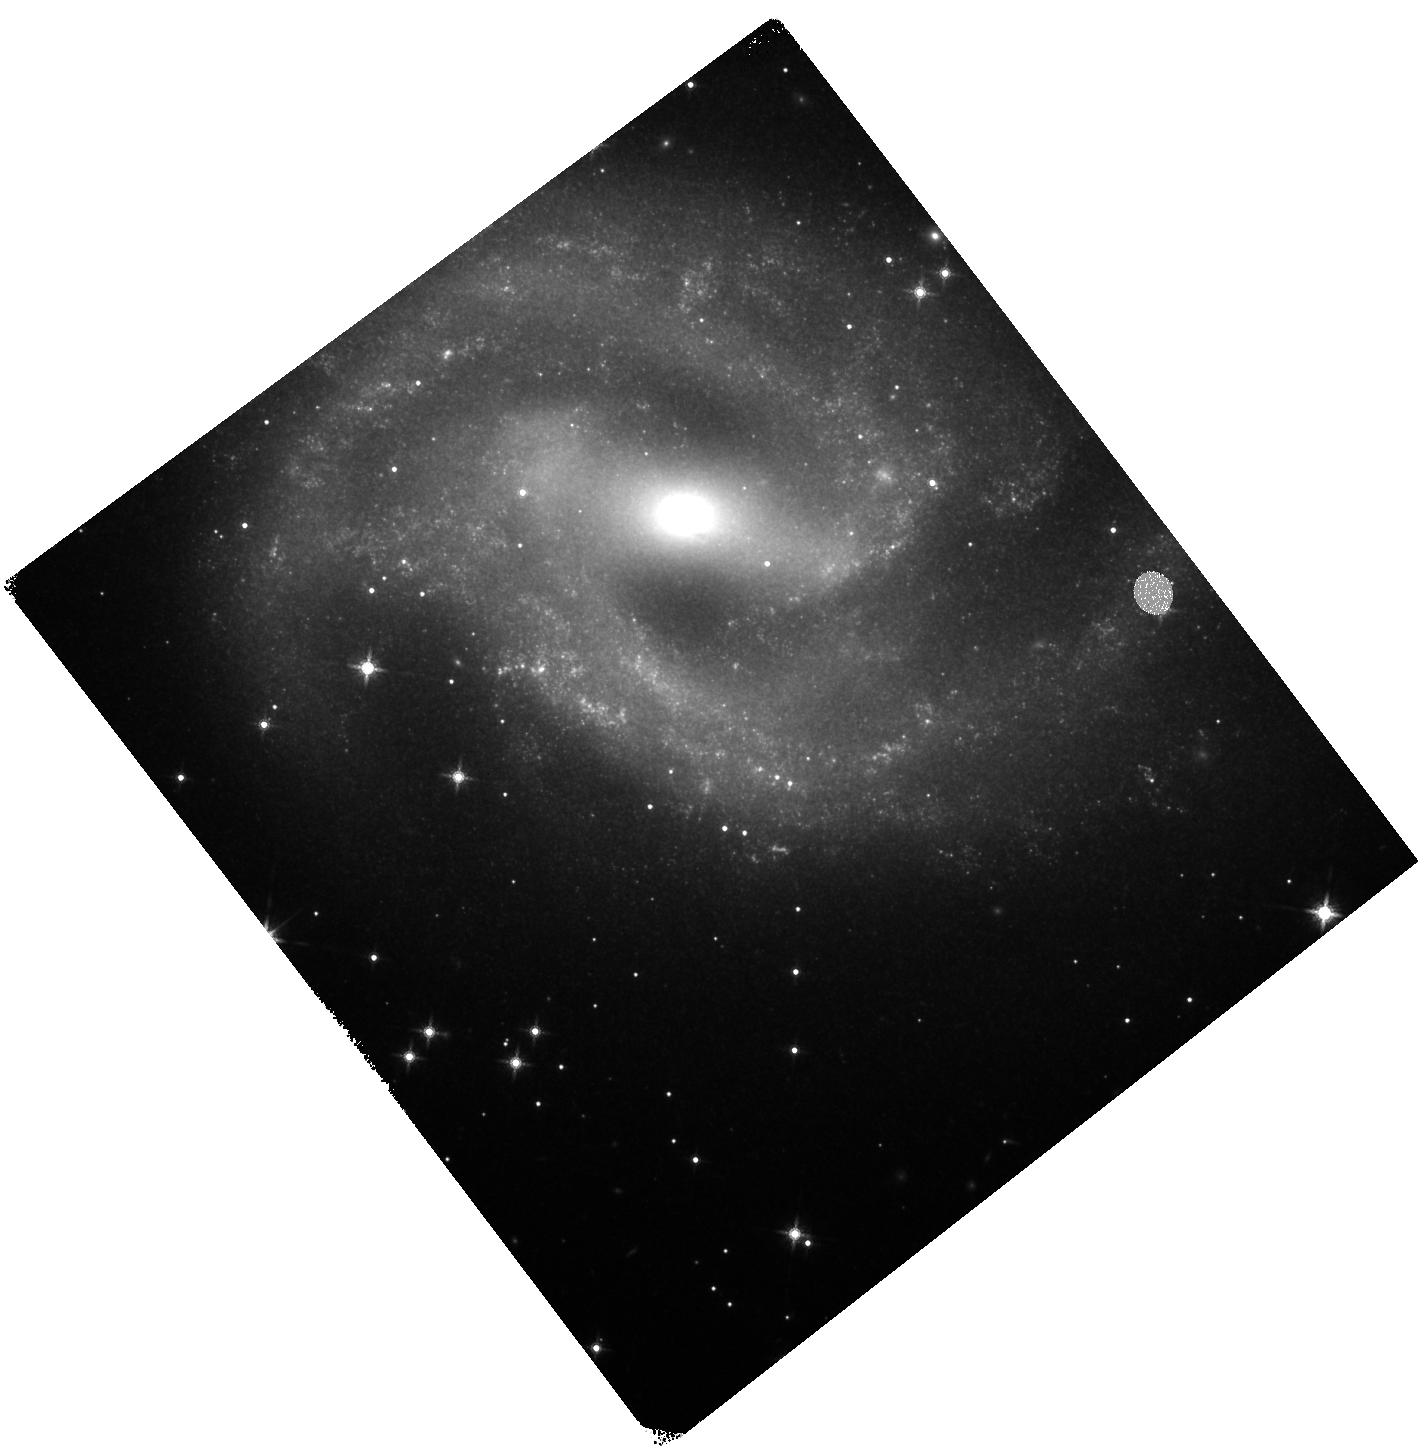
Target: SN-2018GV. Instrument: WFC3/IR. Filter: F160W. Exposure: 18 min. Observation ID: hst_15693_03_wfc3_ir_f160w_idz003

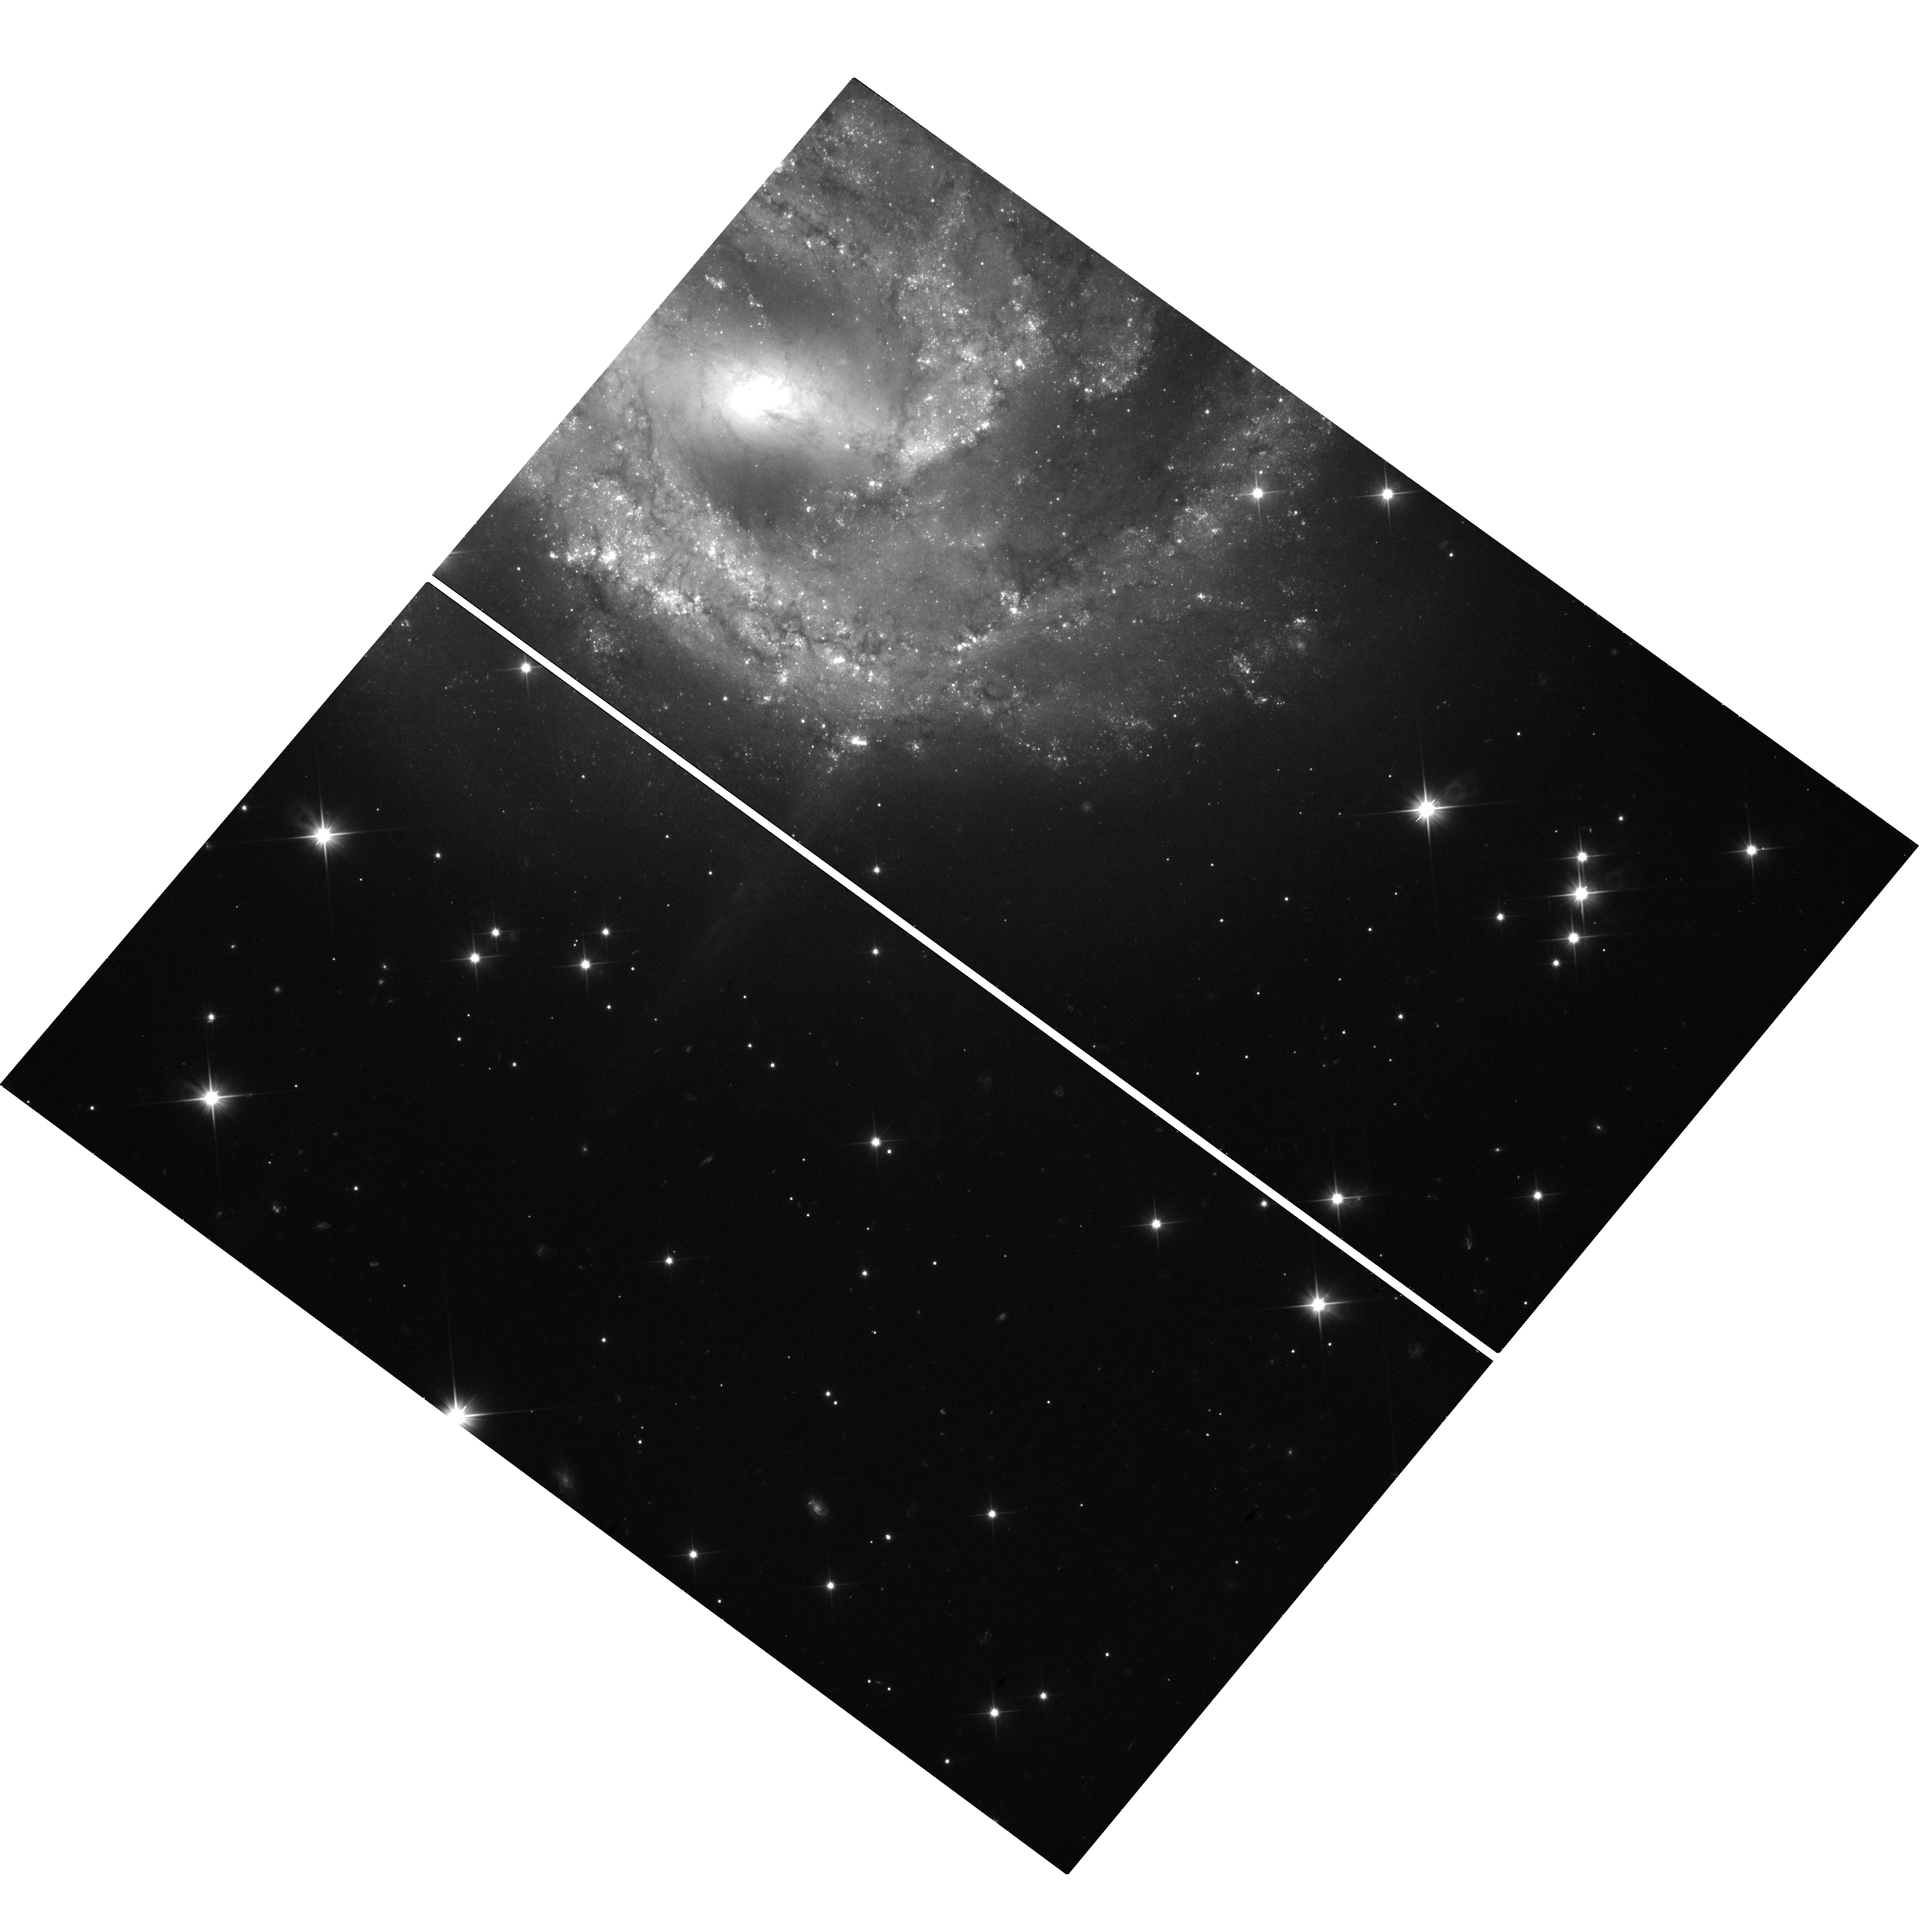
Target: SN-2018GV. Instrument: WFC3/UVIS. Filter: F350LP. Exposure: 19 min. Observation ID: hst_15693_01_wfc3_uvis_f350lp_idz001

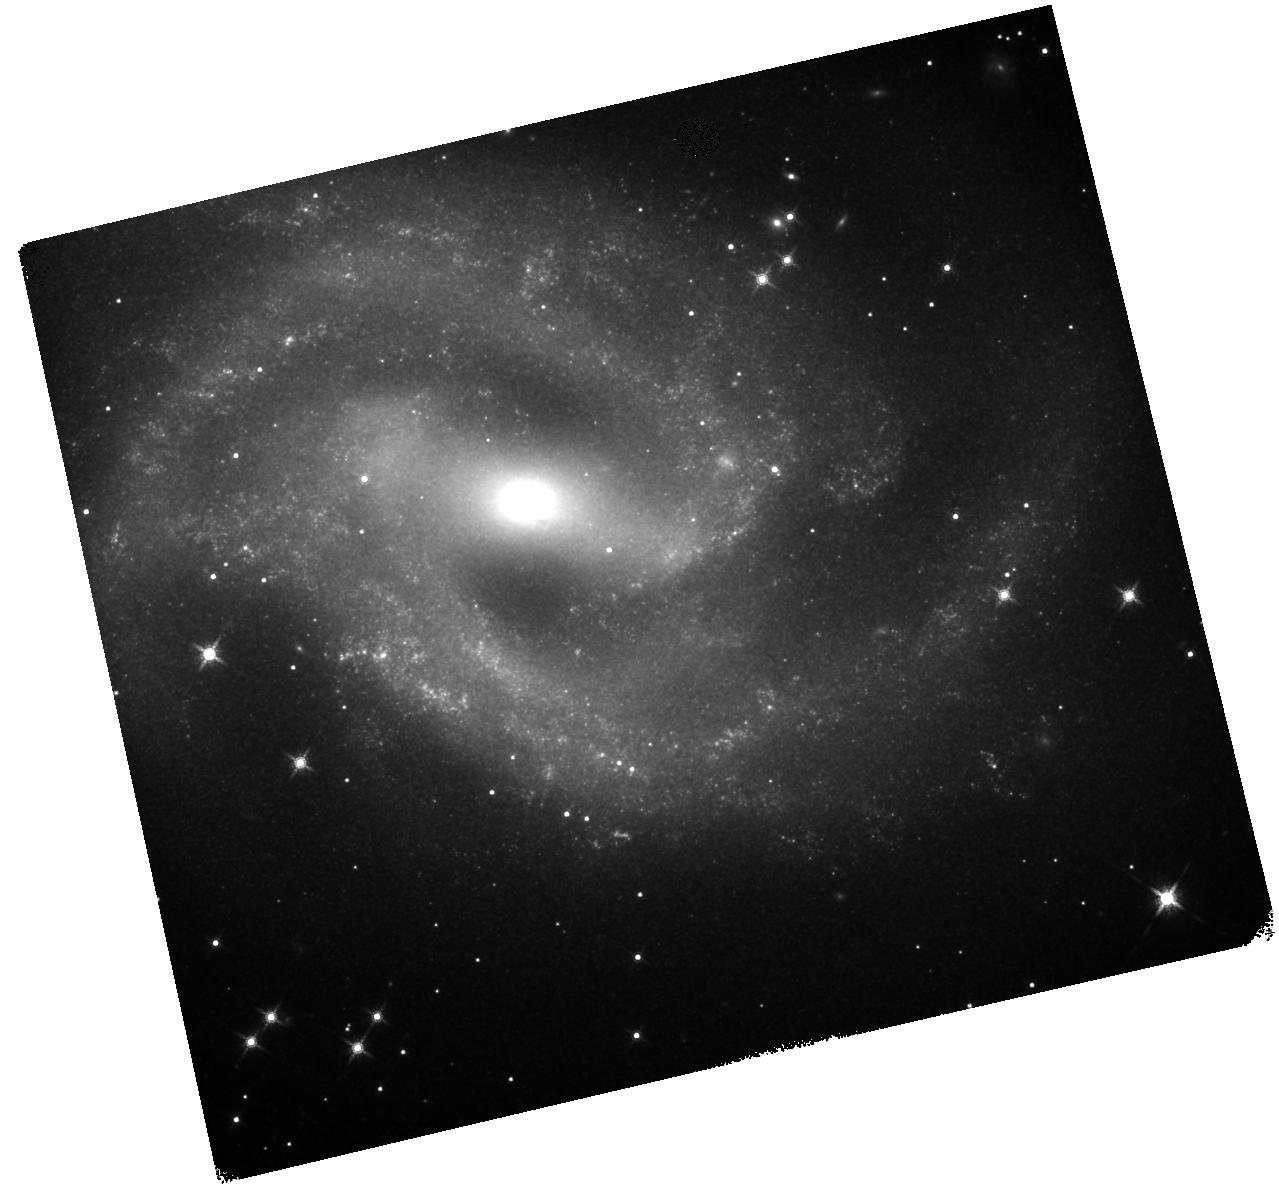
Target: SN-2018GV. Instrument: WFC3/IR. Filter: F160W. Exposure: 18 min. Observation ID: hst_15693_05_wfc3_ir_f160w_idz005

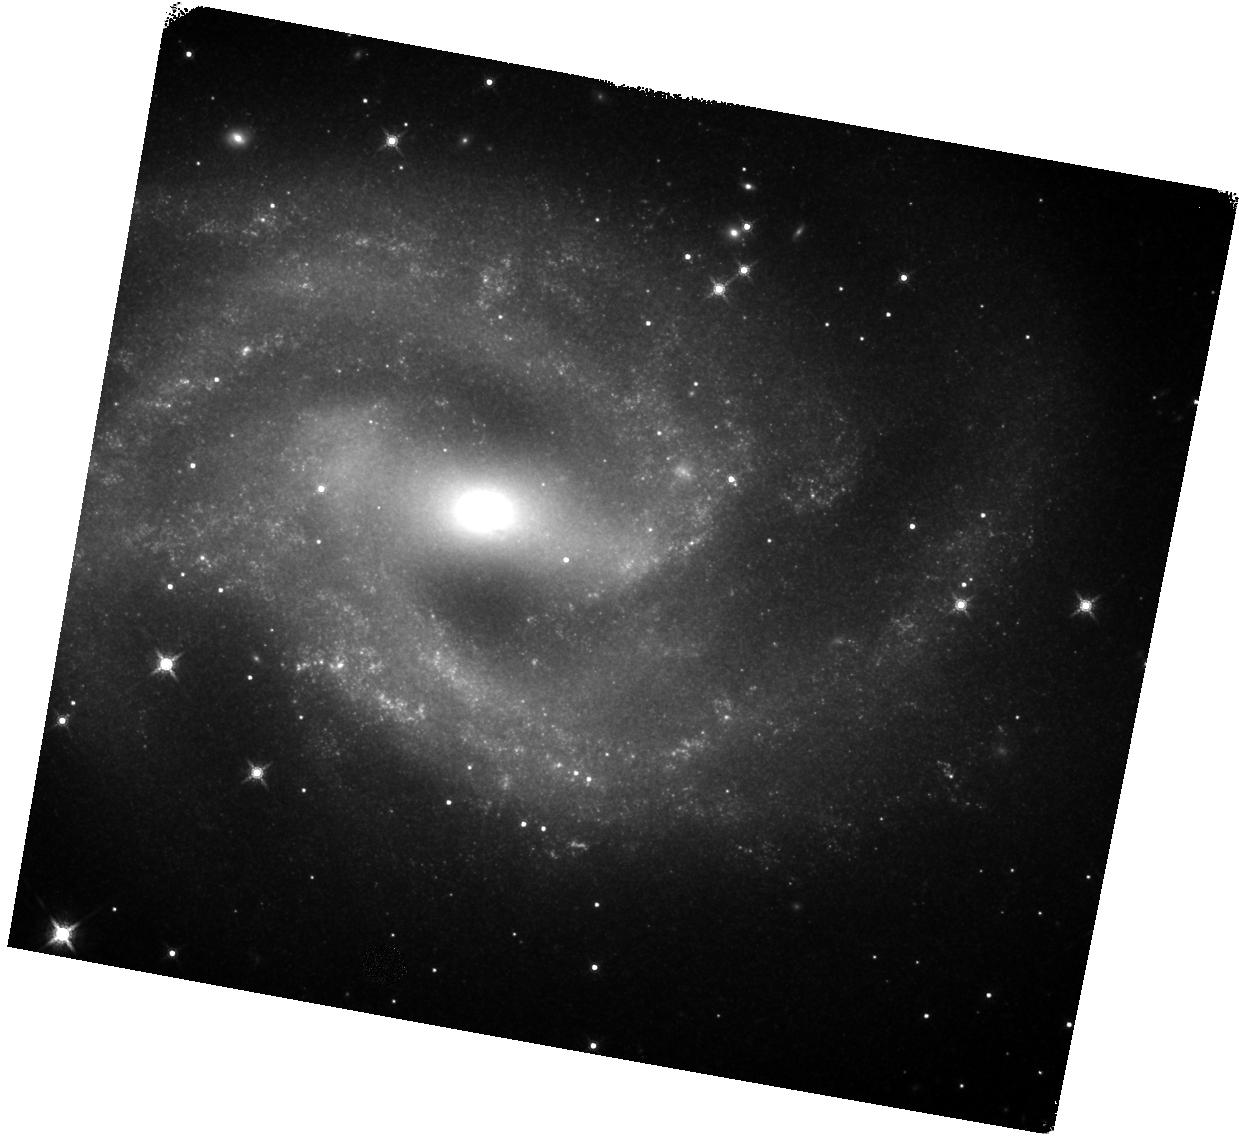
Target: SN-2018GV. Instrument: WFC3/IR. Filter: F160W. Exposure: 18 min. Observation ID: hst_15693_02_wfc3_ir_f160w_idz002

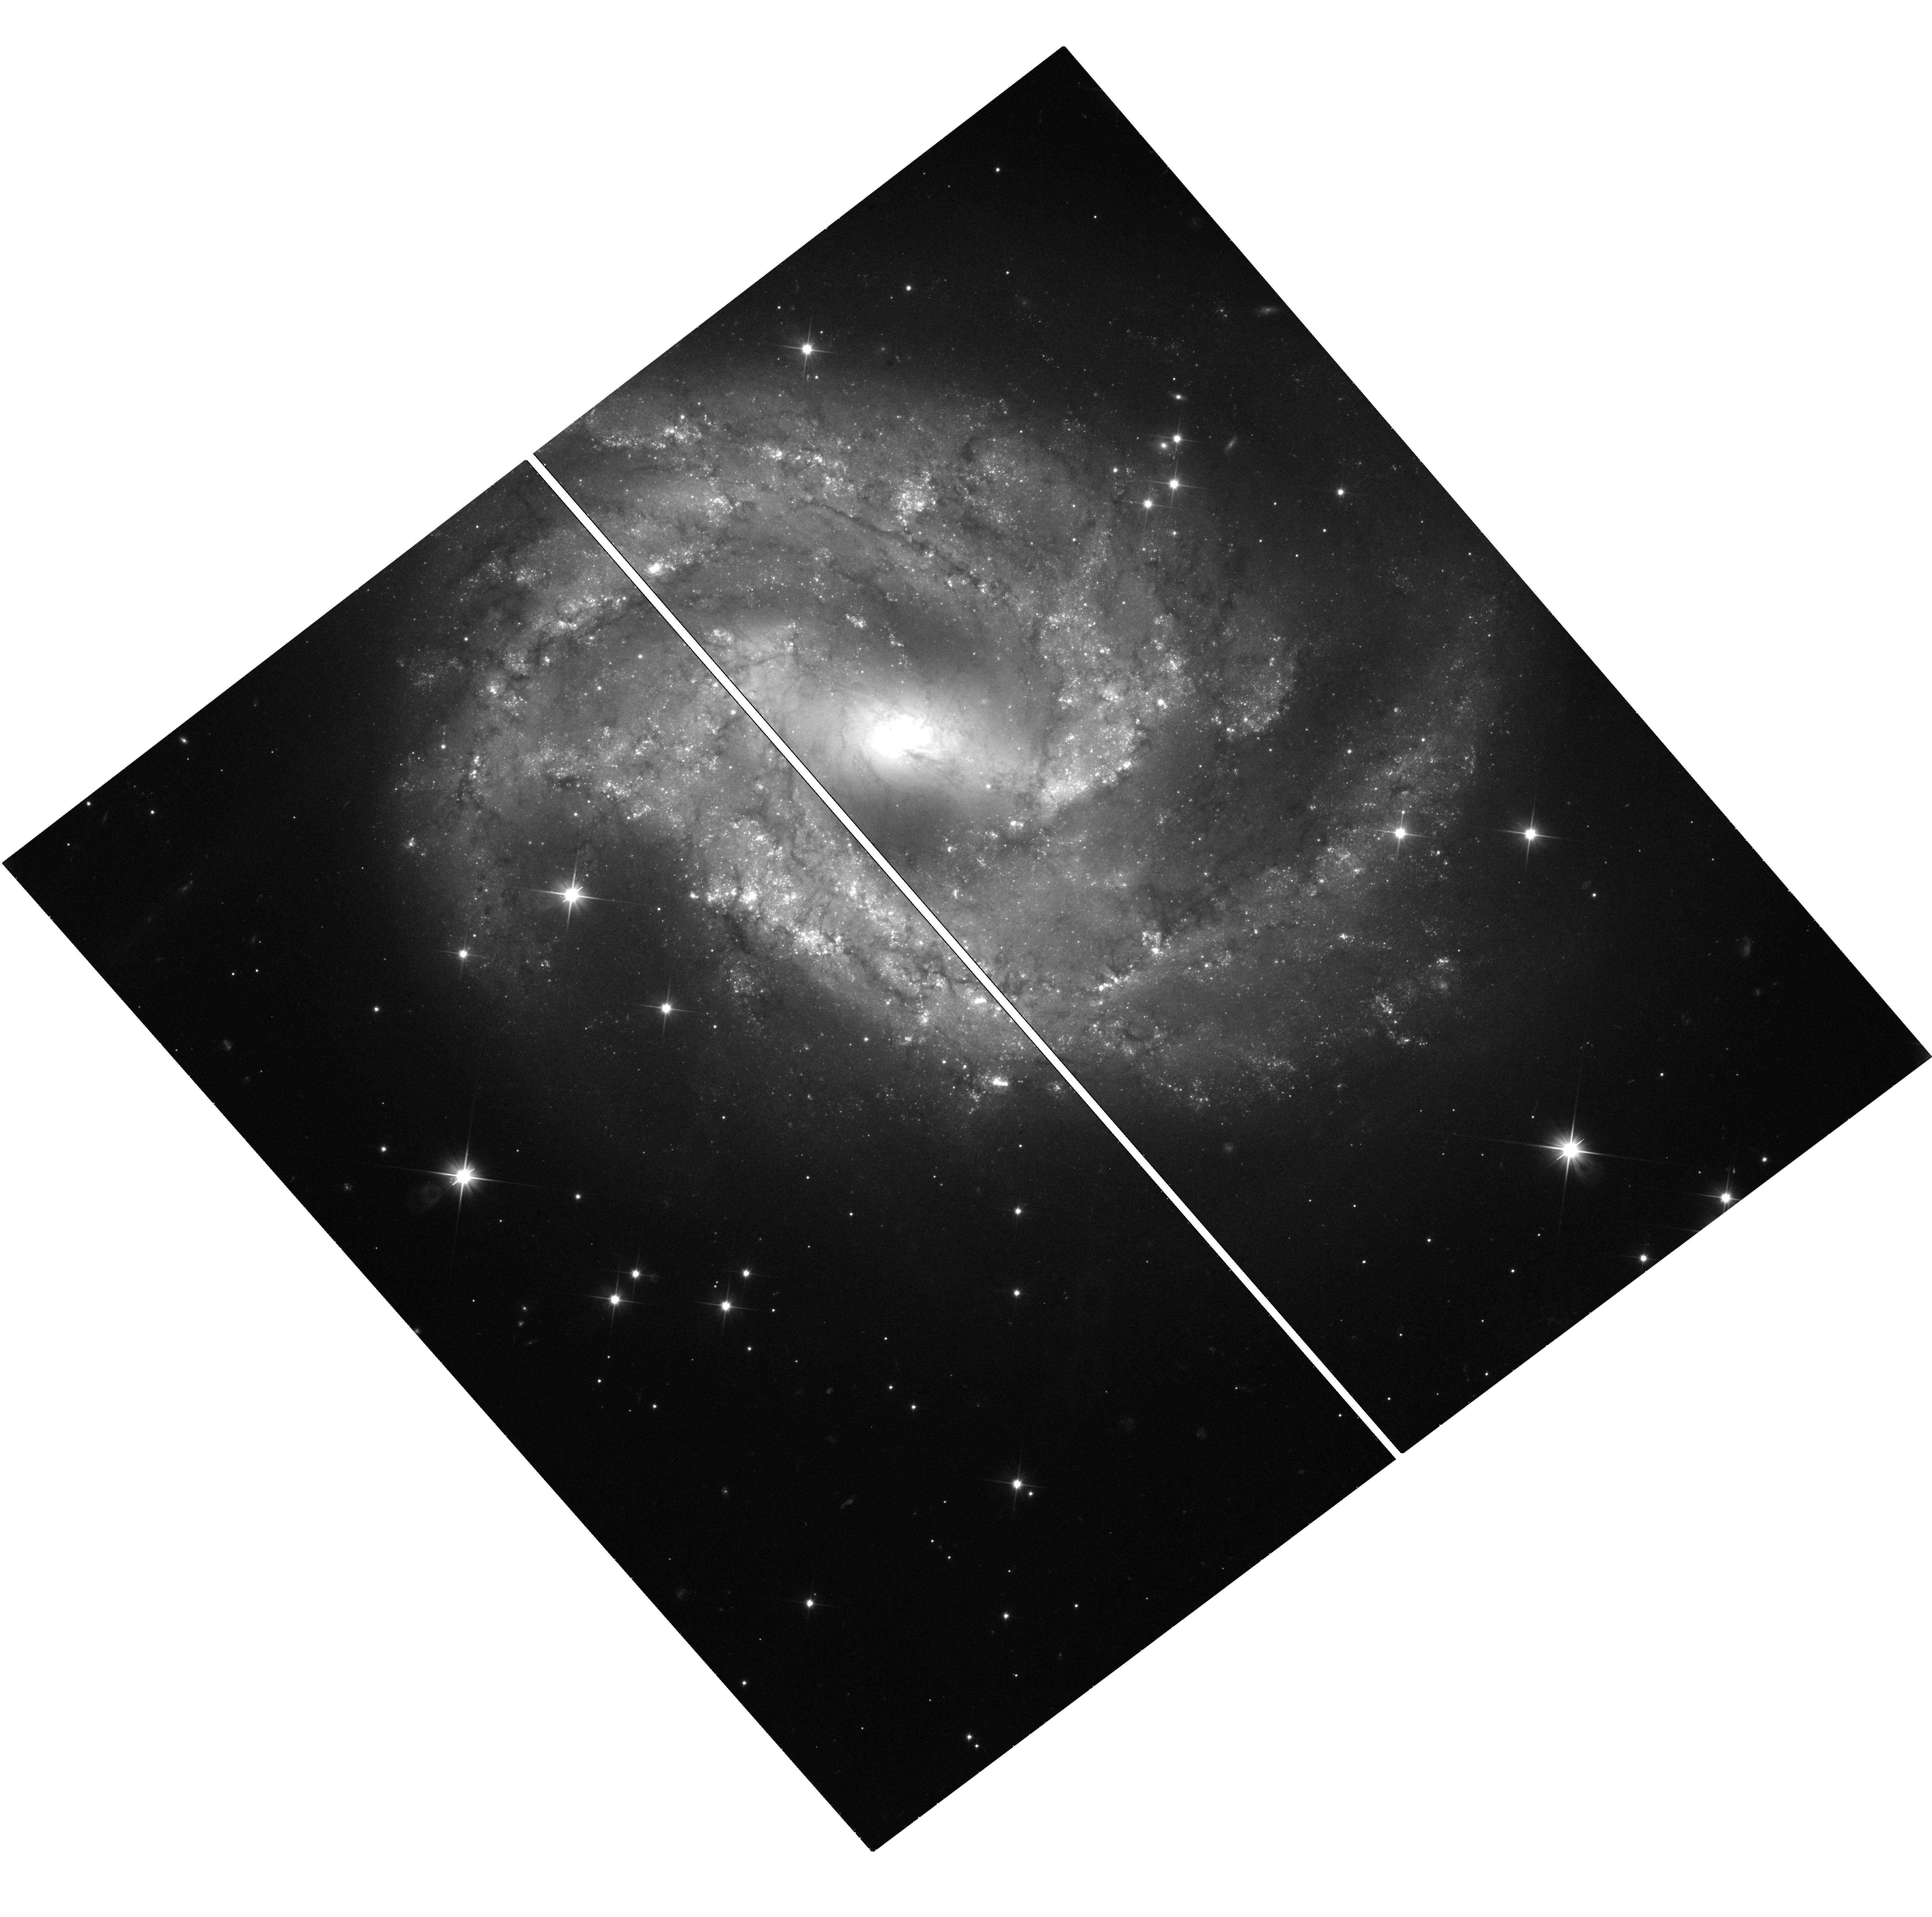
Target: SN-2018GV. Instrument: WFC3/UVIS. Filter: F350LP. Exposure: 19 min. Observation ID: hst_15693_03_wfc3_uvis_f350lp_idz003

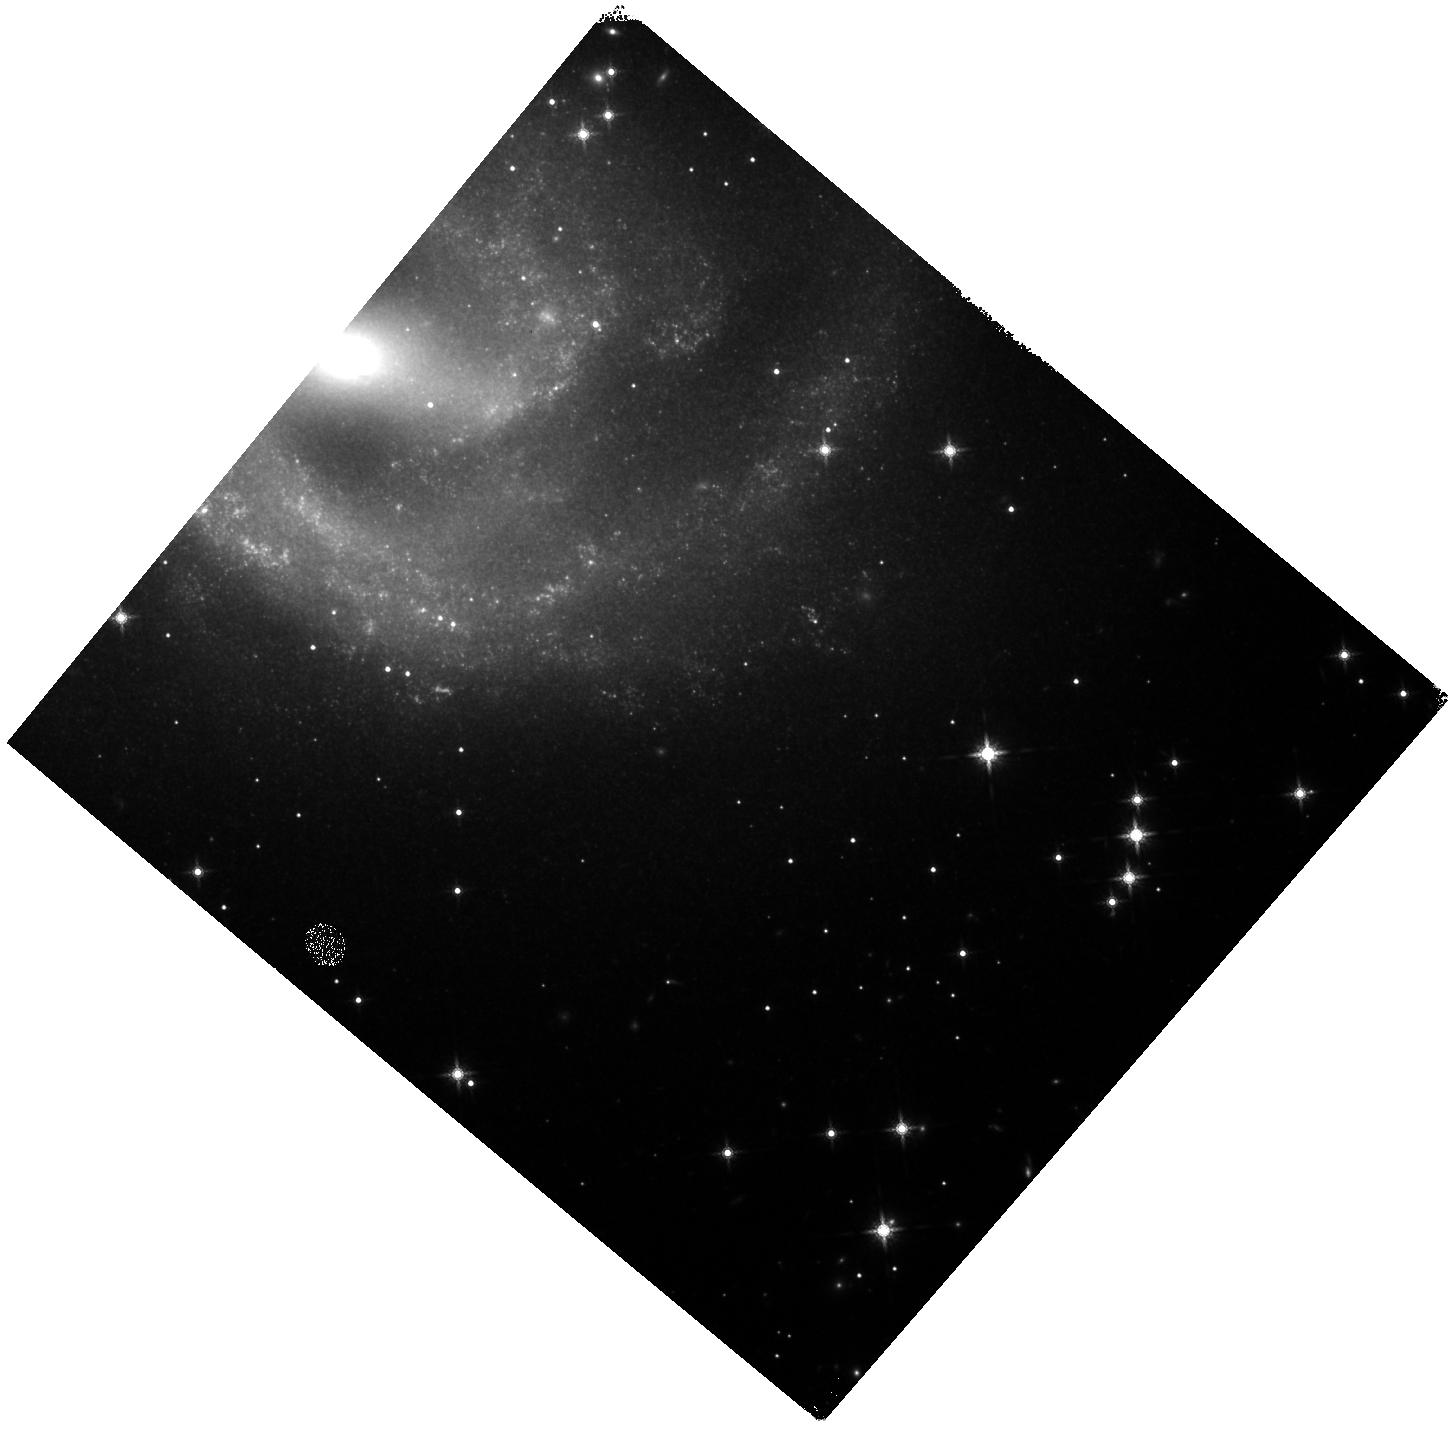
Target: SN-2018GV. Instrument: WFC3/IR. Filter: F160W. Exposure: 18 min. Observation ID: hst_15693_01_wfc3_ir_f160w_idz001

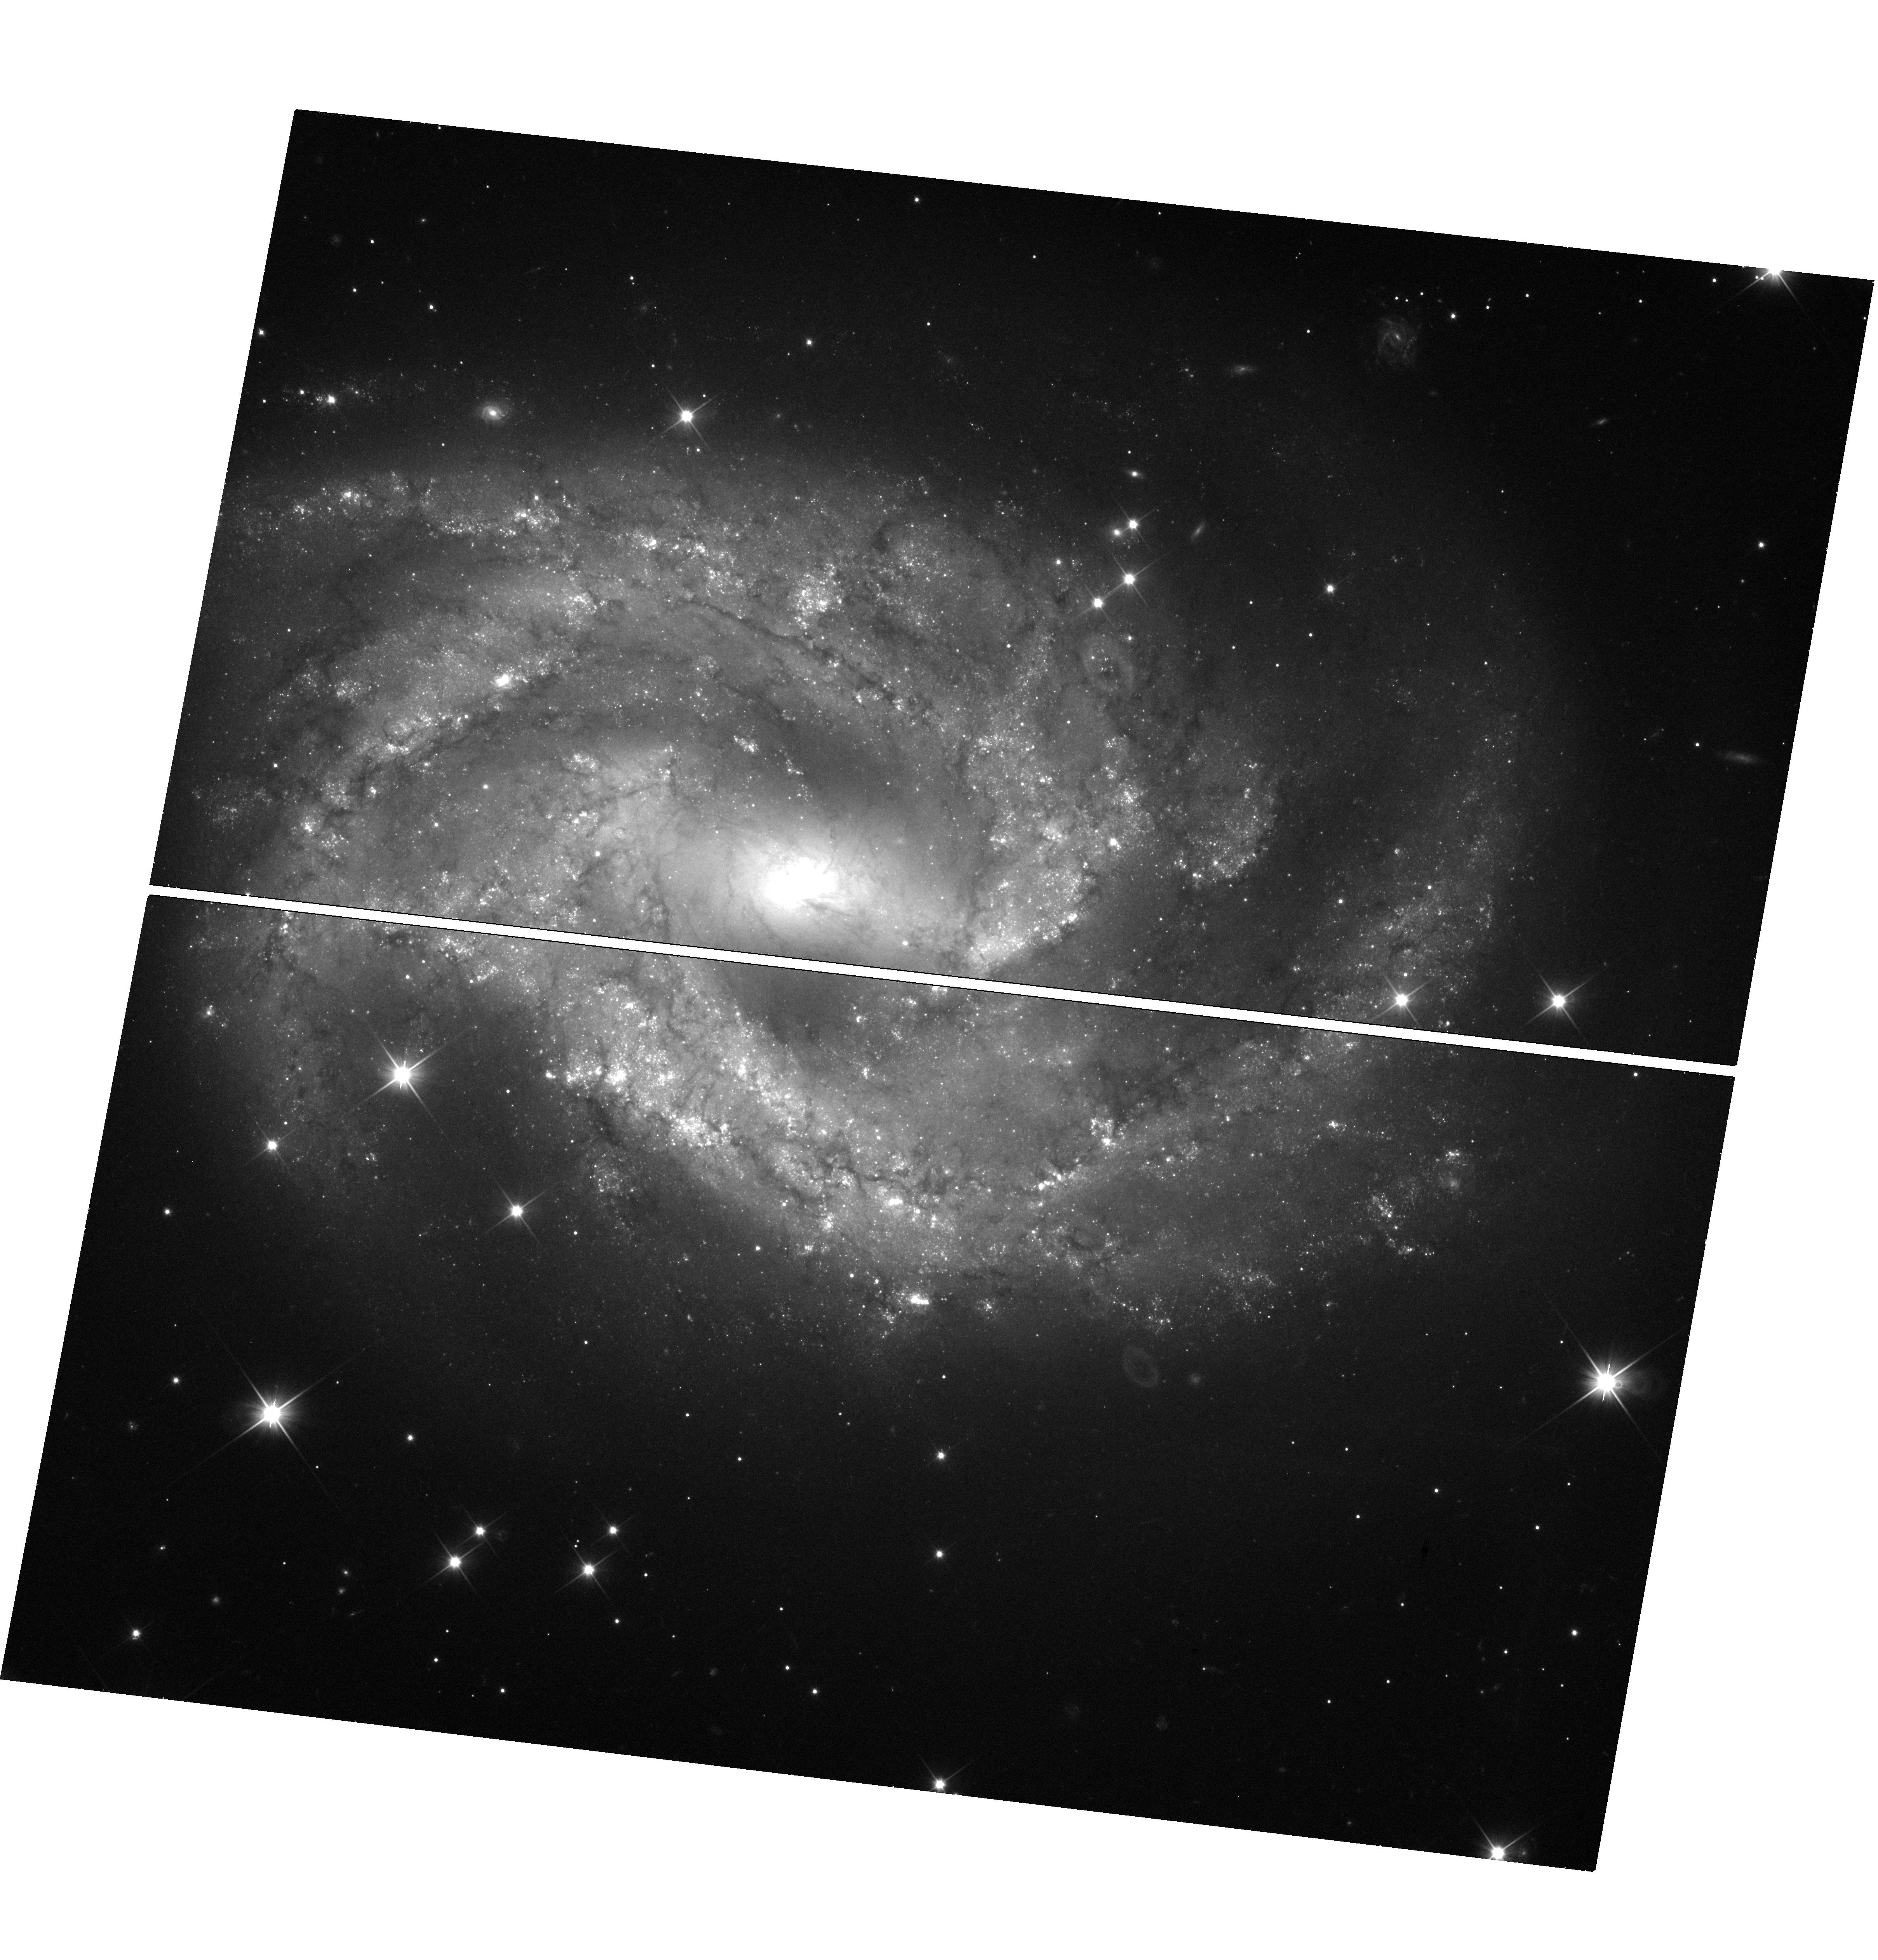
Target: SN-2018GV. Instrument: WFC3/UVIS. Filter: F350LP. Exposure: 19 min. Observation ID: hst_15693_02_wfc3_uvis_f350lp_idz002

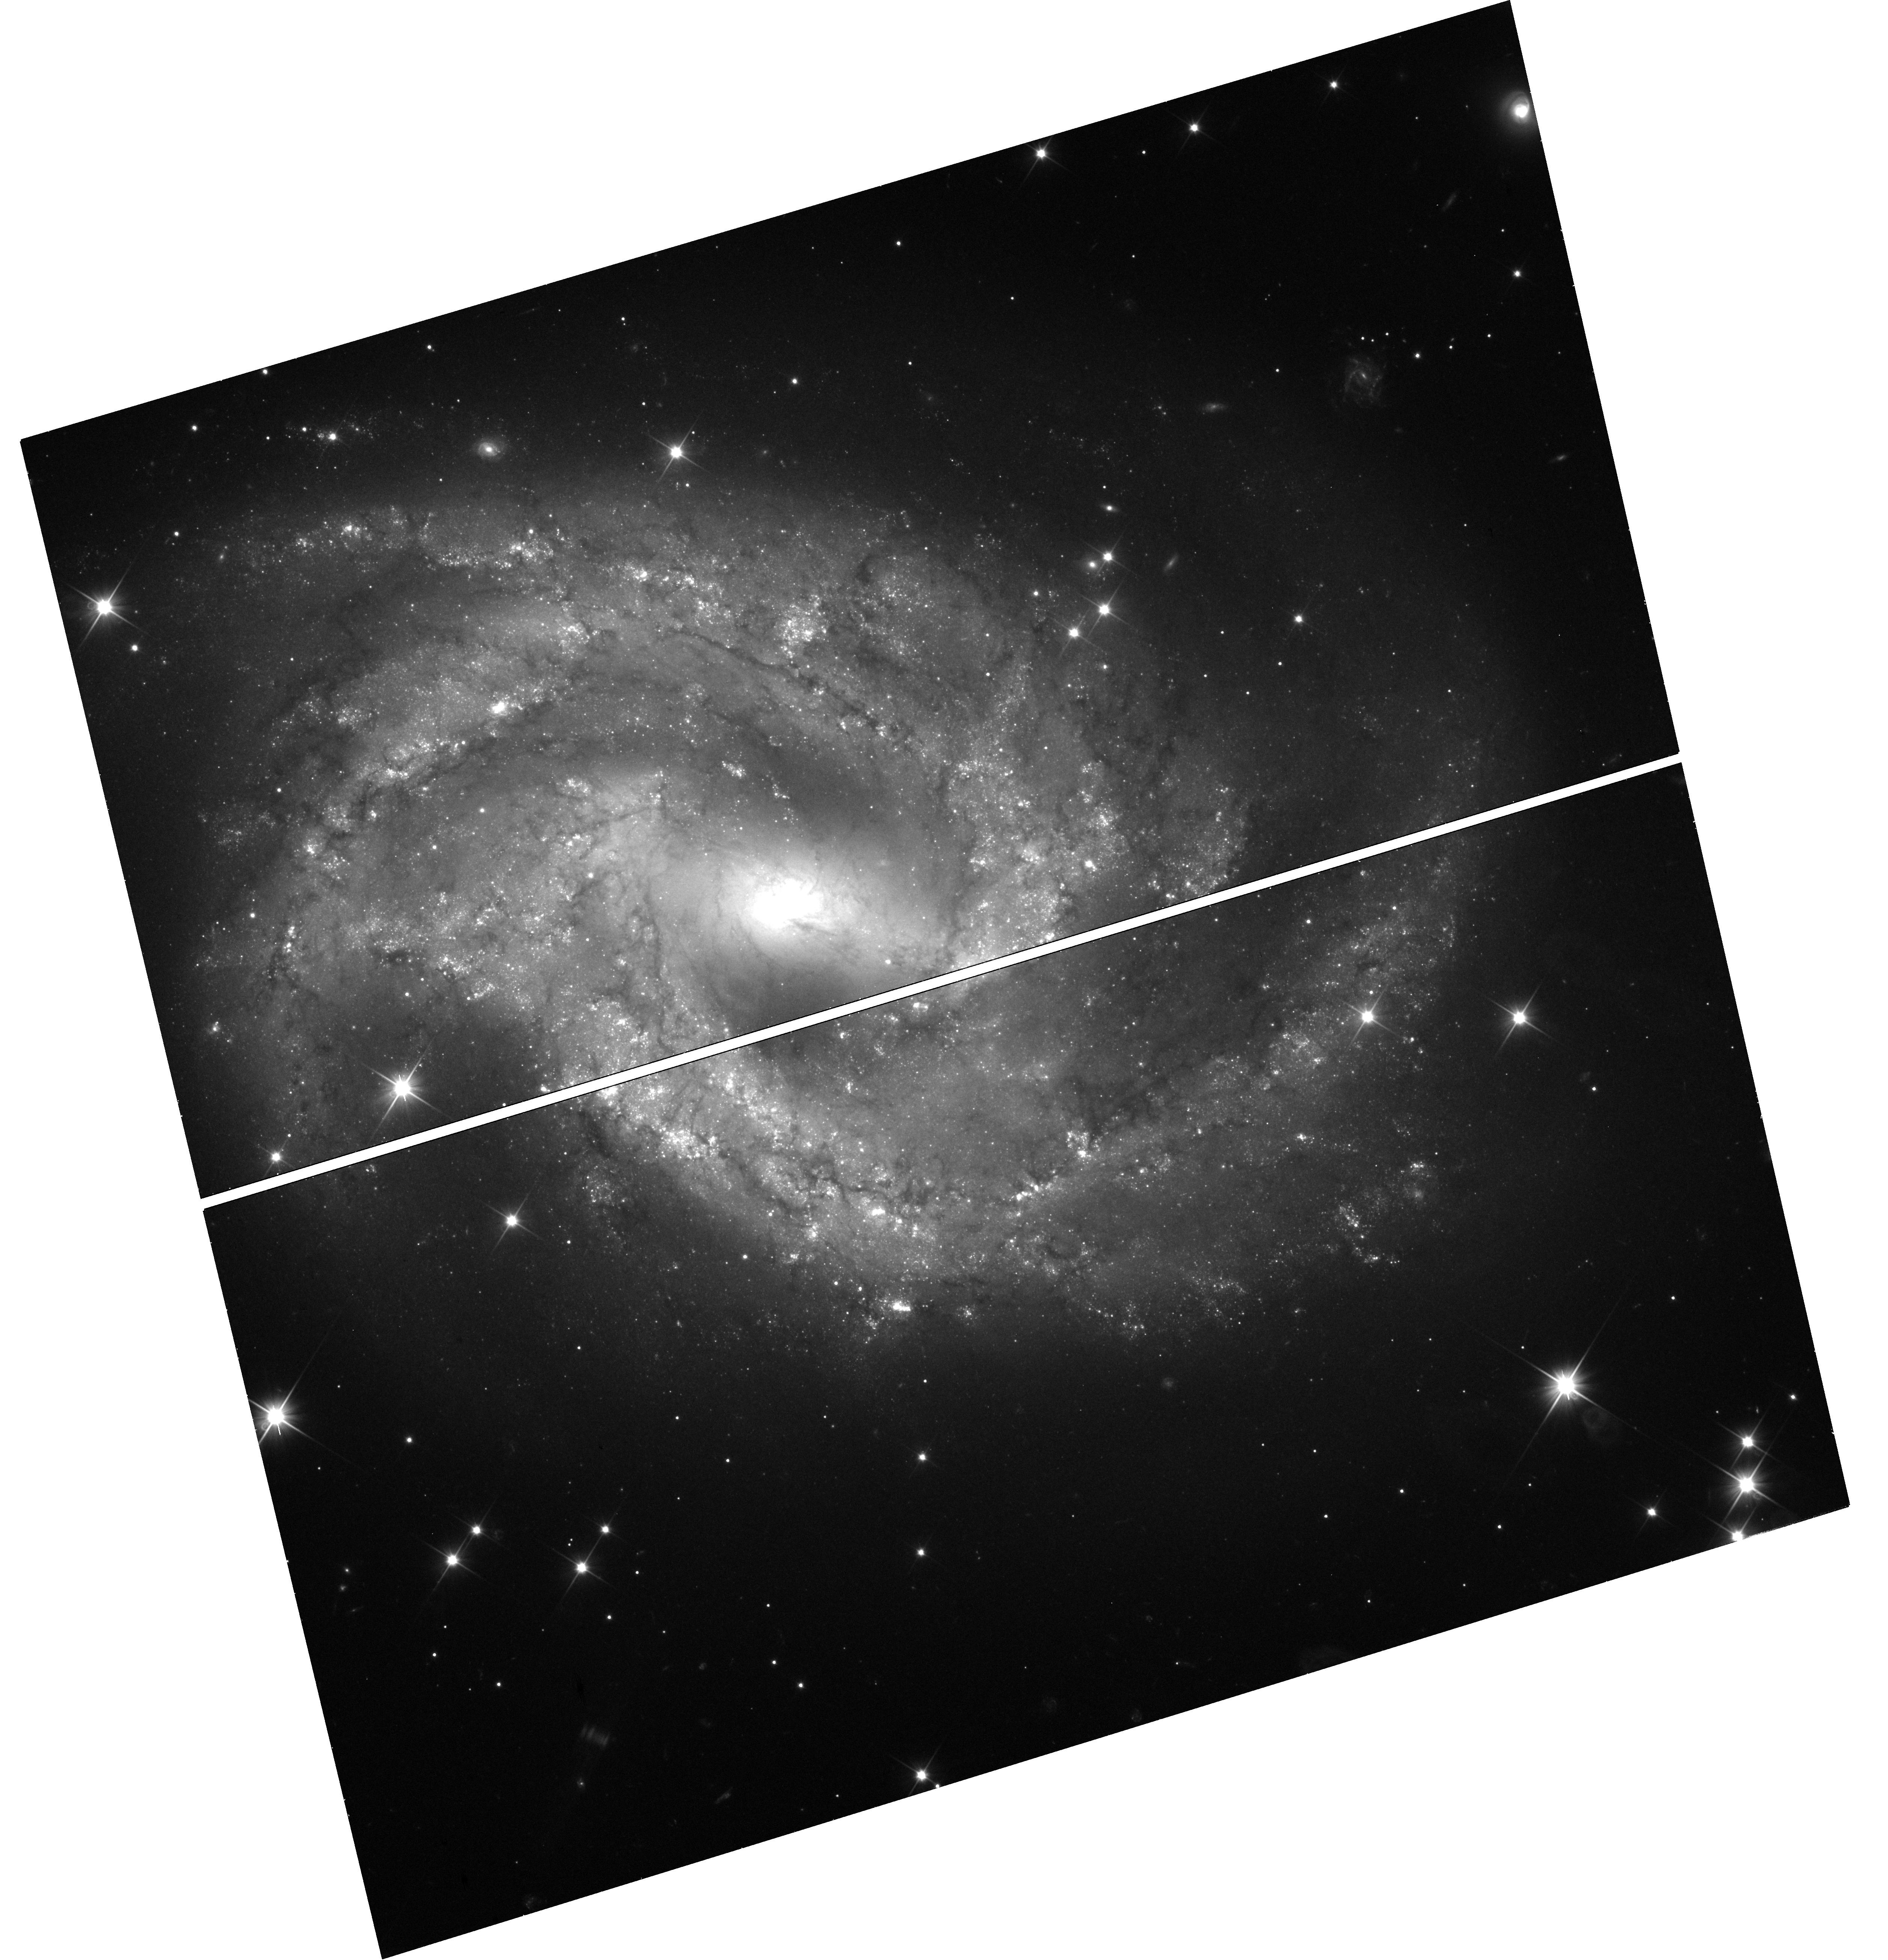
Target: SN-2018GV. Instrument: WFC3/UVIS. Filter: F350LP. Exposure: 19 min. Observation ID: hst_15693_05_wfc3_uvis_f350lp_idz005

The late-time NIR light curve of SN 2018gv (PI: Graur, Or)

We ask for 4 orbits of WFC3 to complete observations of the Type Ia supernova (SN Ia) 2018gv conducted by HST program GO-15145. SNe Ia have long been used to measure extragalactic distances and constrain the cosmological parameters. However, the nature of their progenitors remains elusive, which adds a systematic uncertainty to their use as standard candles. Recently, late-time observations of SNe Ia (>500 days after maximum light) have provided a new diagnostic of SN Ia progenitor, explosion, and nebular physics. Here, we ask for 4 orbits of WFC3 to complete observe SN 2018gv out to 700 days past maximum light and explore its NIR light curve.